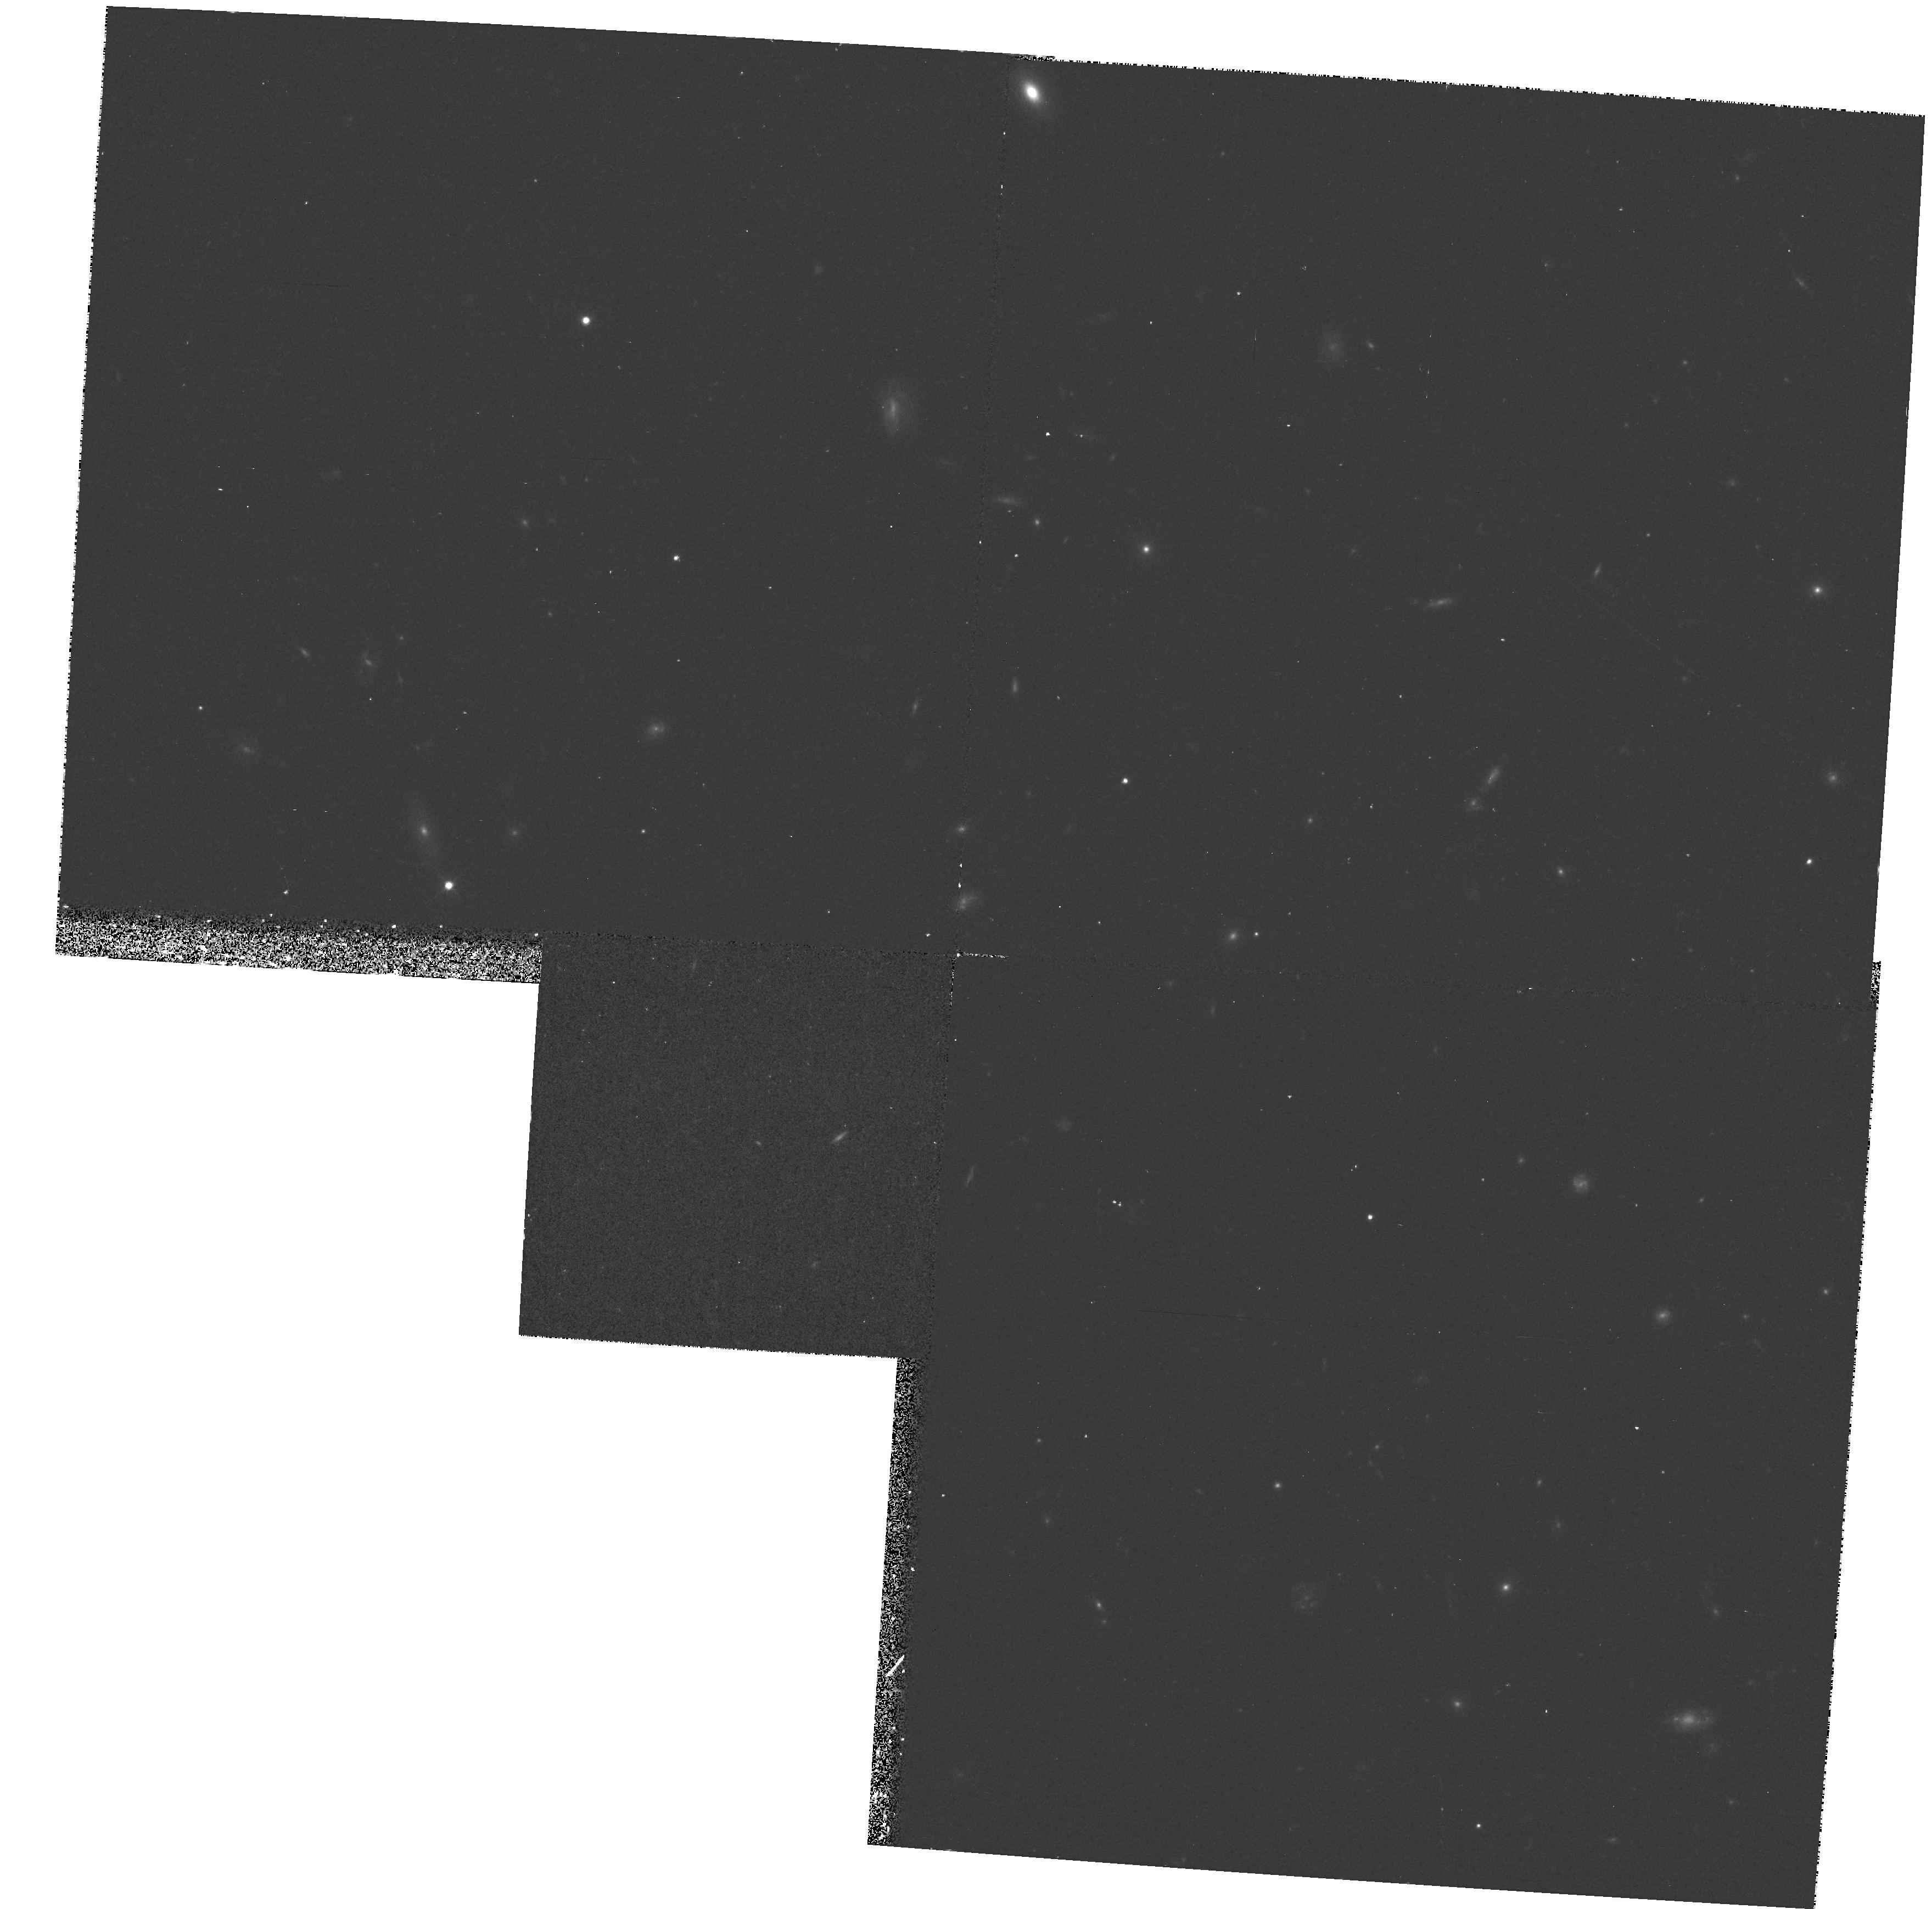
Target: HDF-DUMMY. Instrument: WFPC2/PC. Filter: F814W. Exposure: 18 min. Observation ID: hst_7588_11_wfpc2_pc_f814w_u40y11

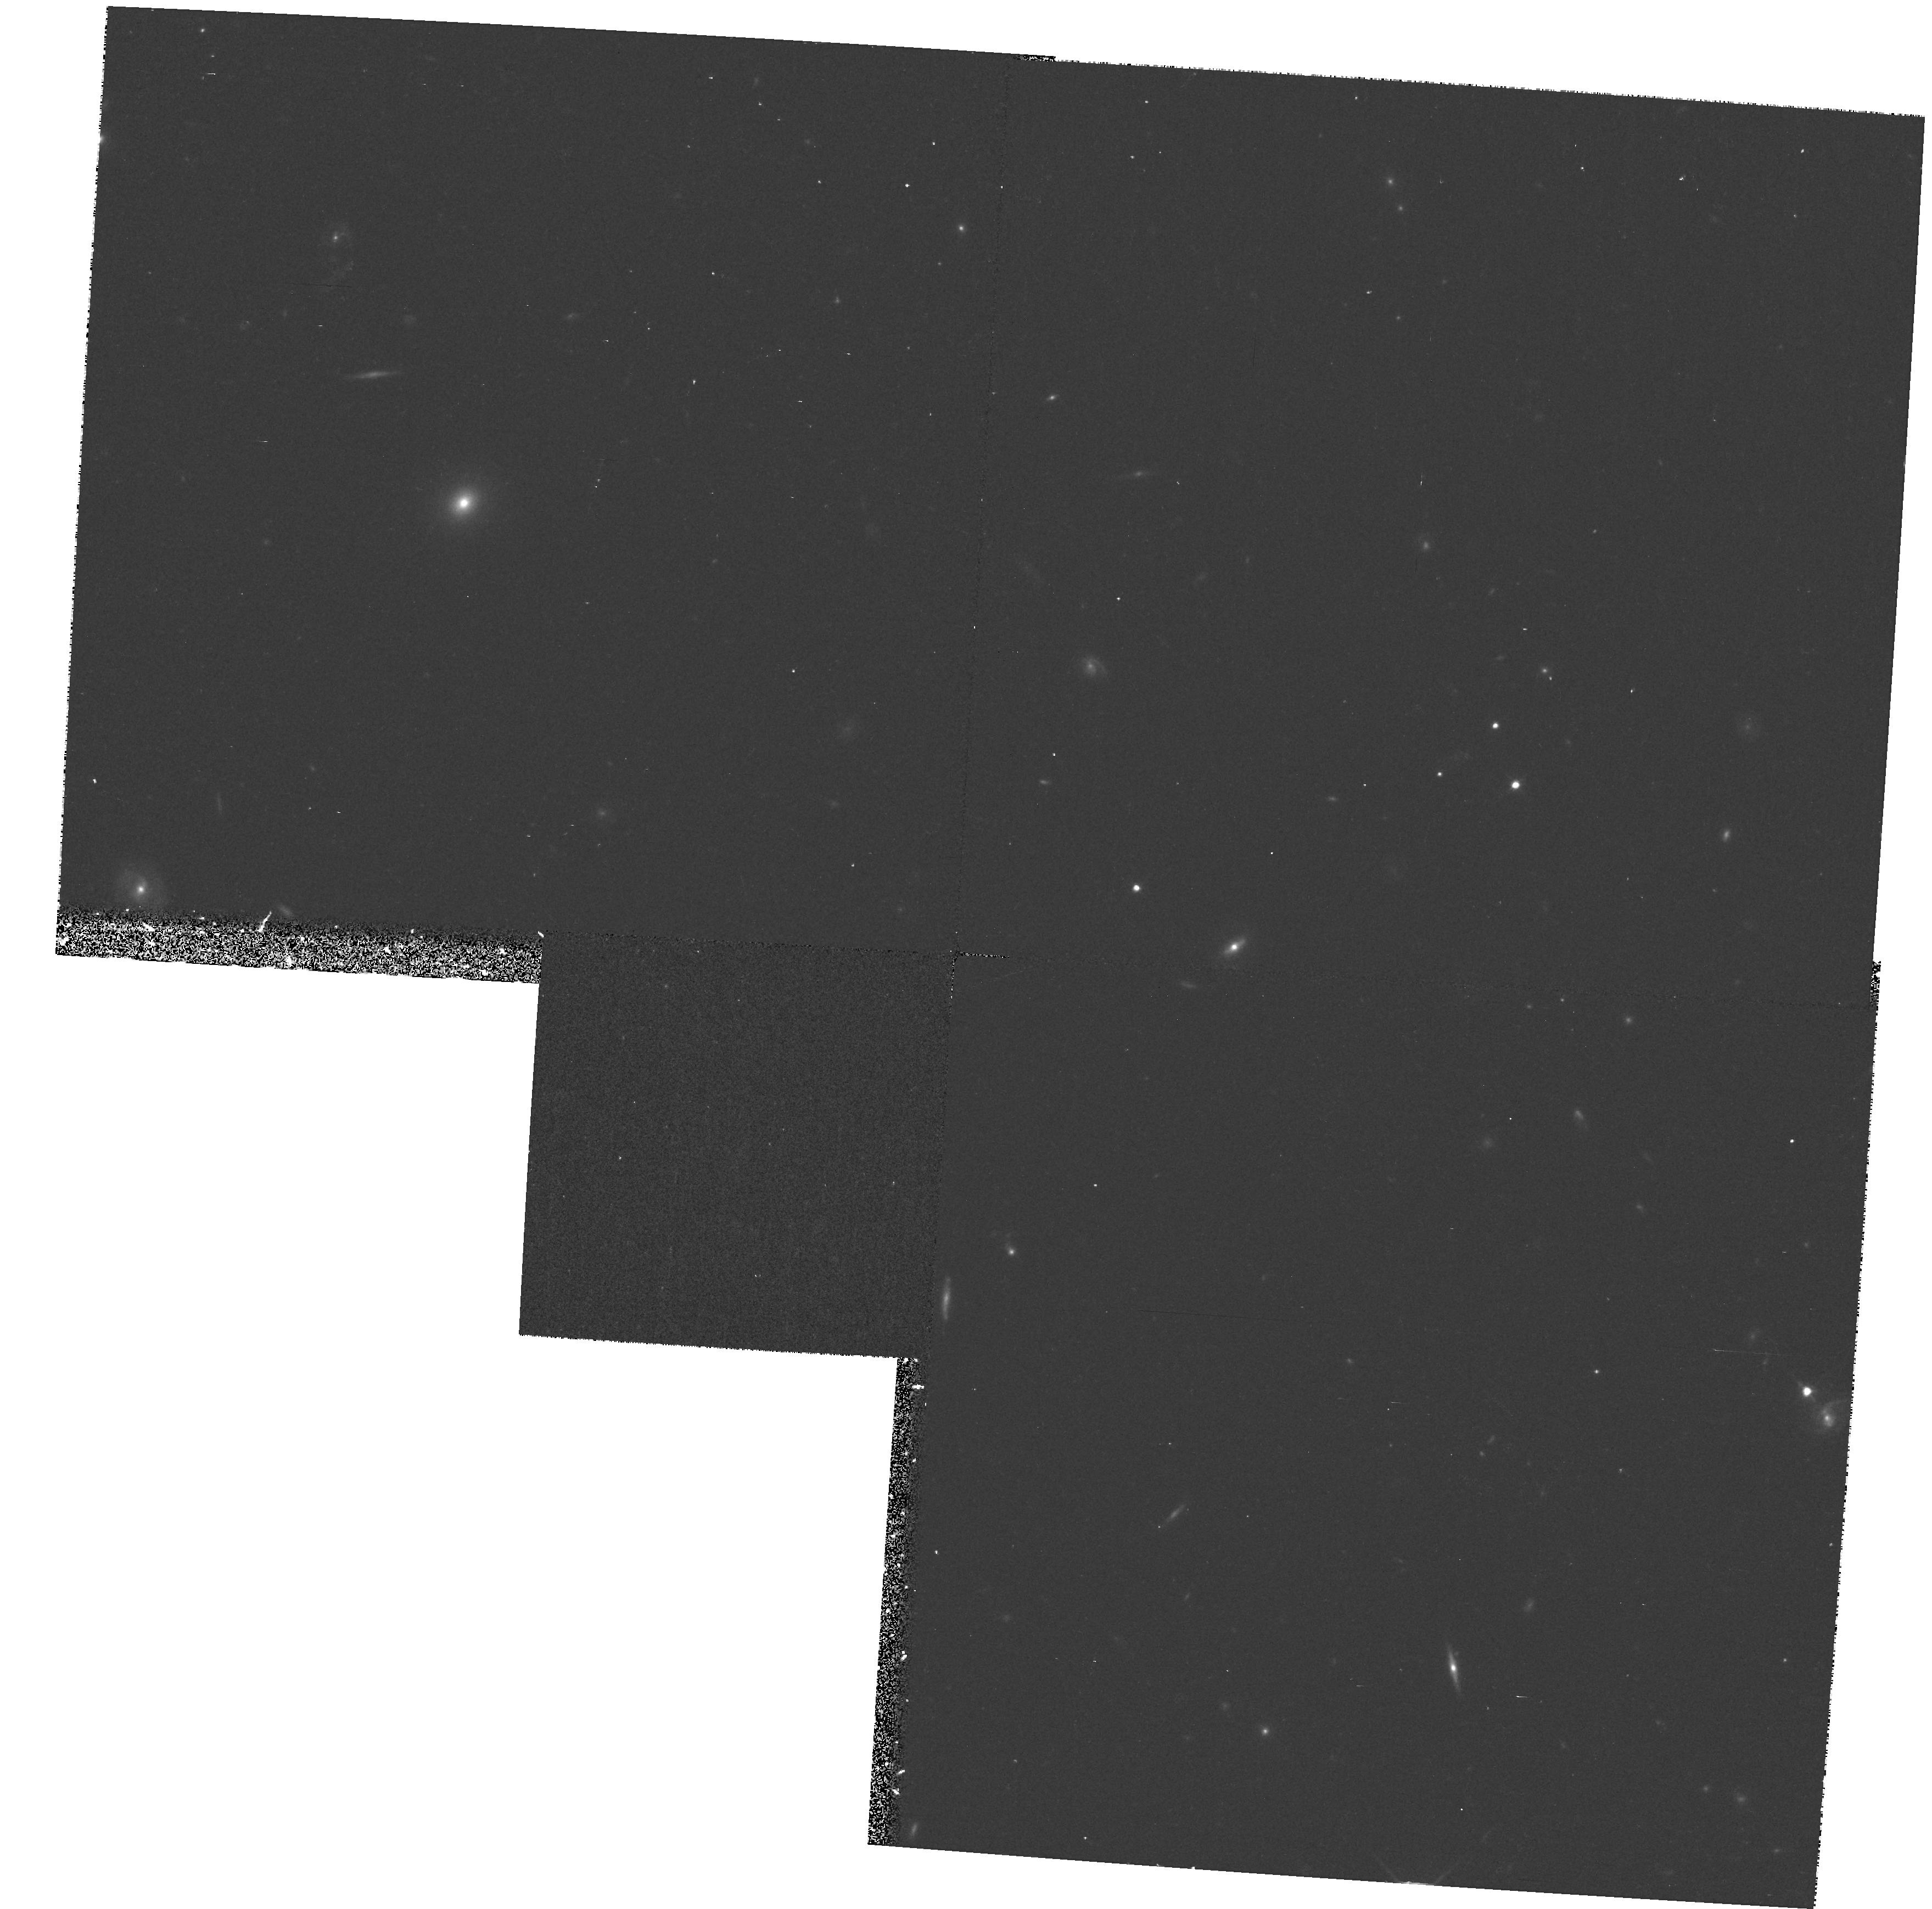
Target: SN1997A1. Instrument: WFPC2/PC. Filter: F814W. Exposure: 20 min. Observation ID: hst_7588_17_wfpc2_pc_f814w_u40y17

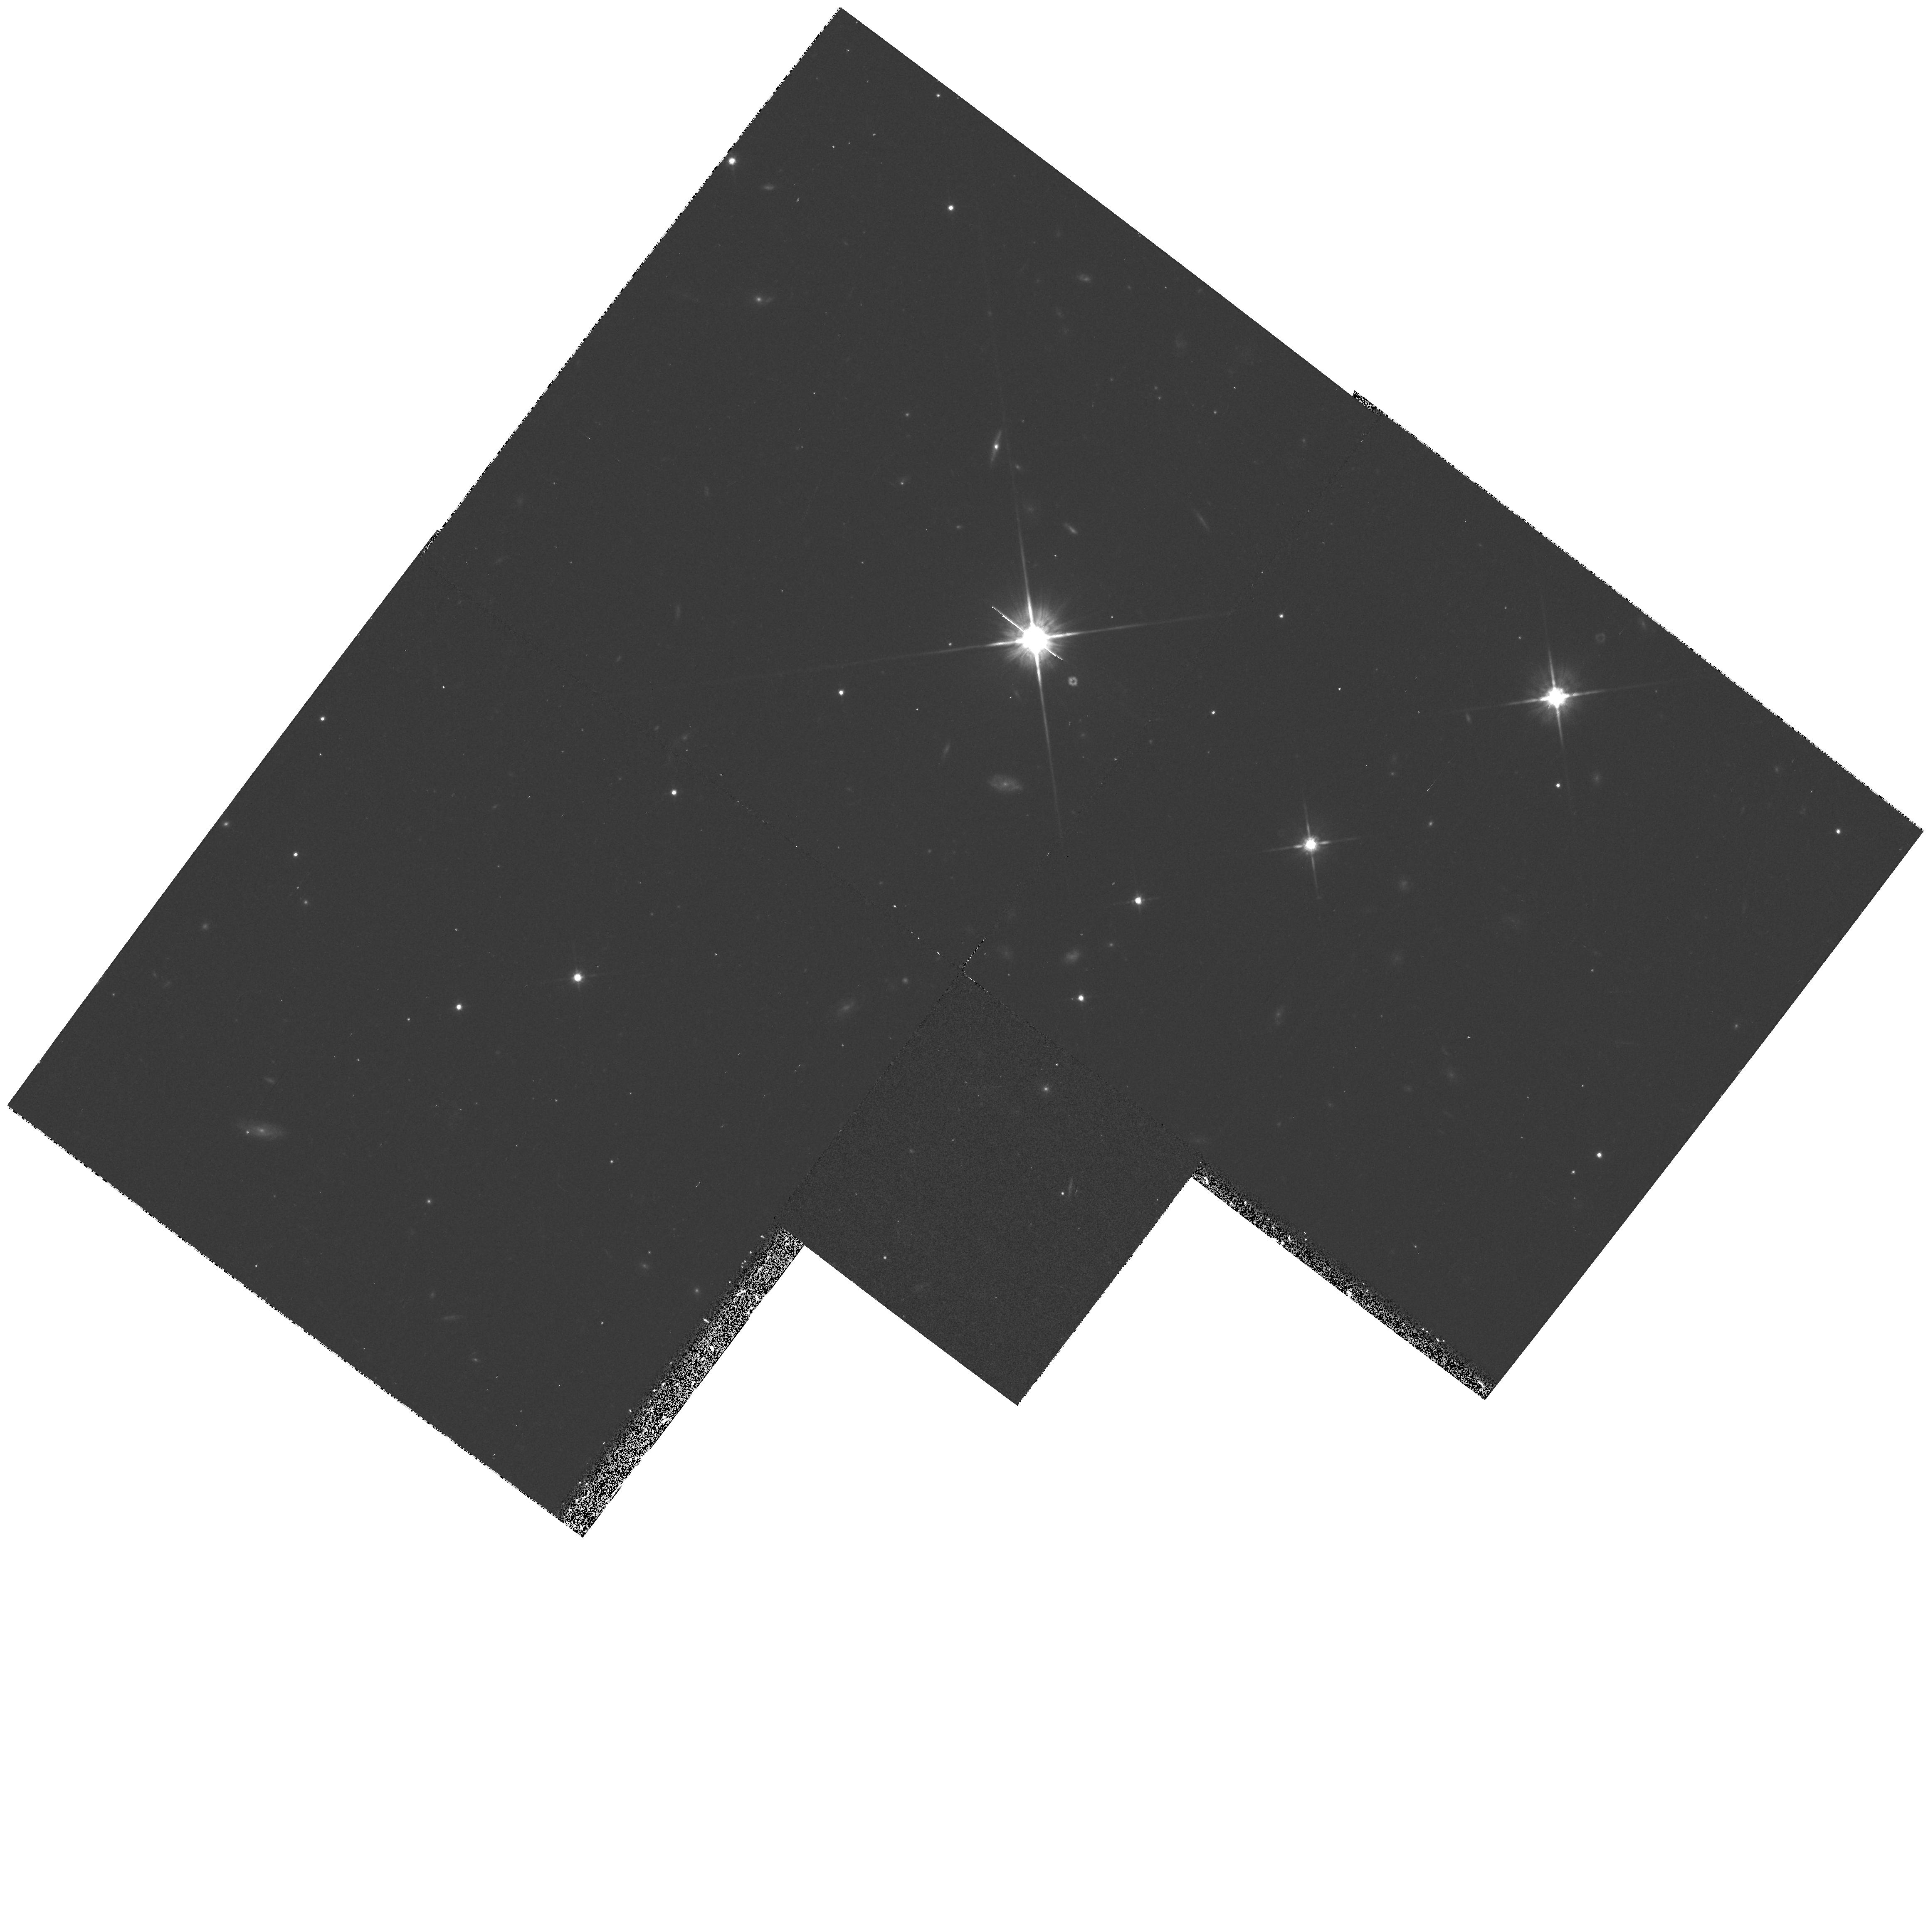
Target: SN1997A4. Instrument: WFPC2/PC. Filter: F814W. Exposure: 27 min. Observation ID: hst_7588_42_wfpc2_pc_f814w_u40y42

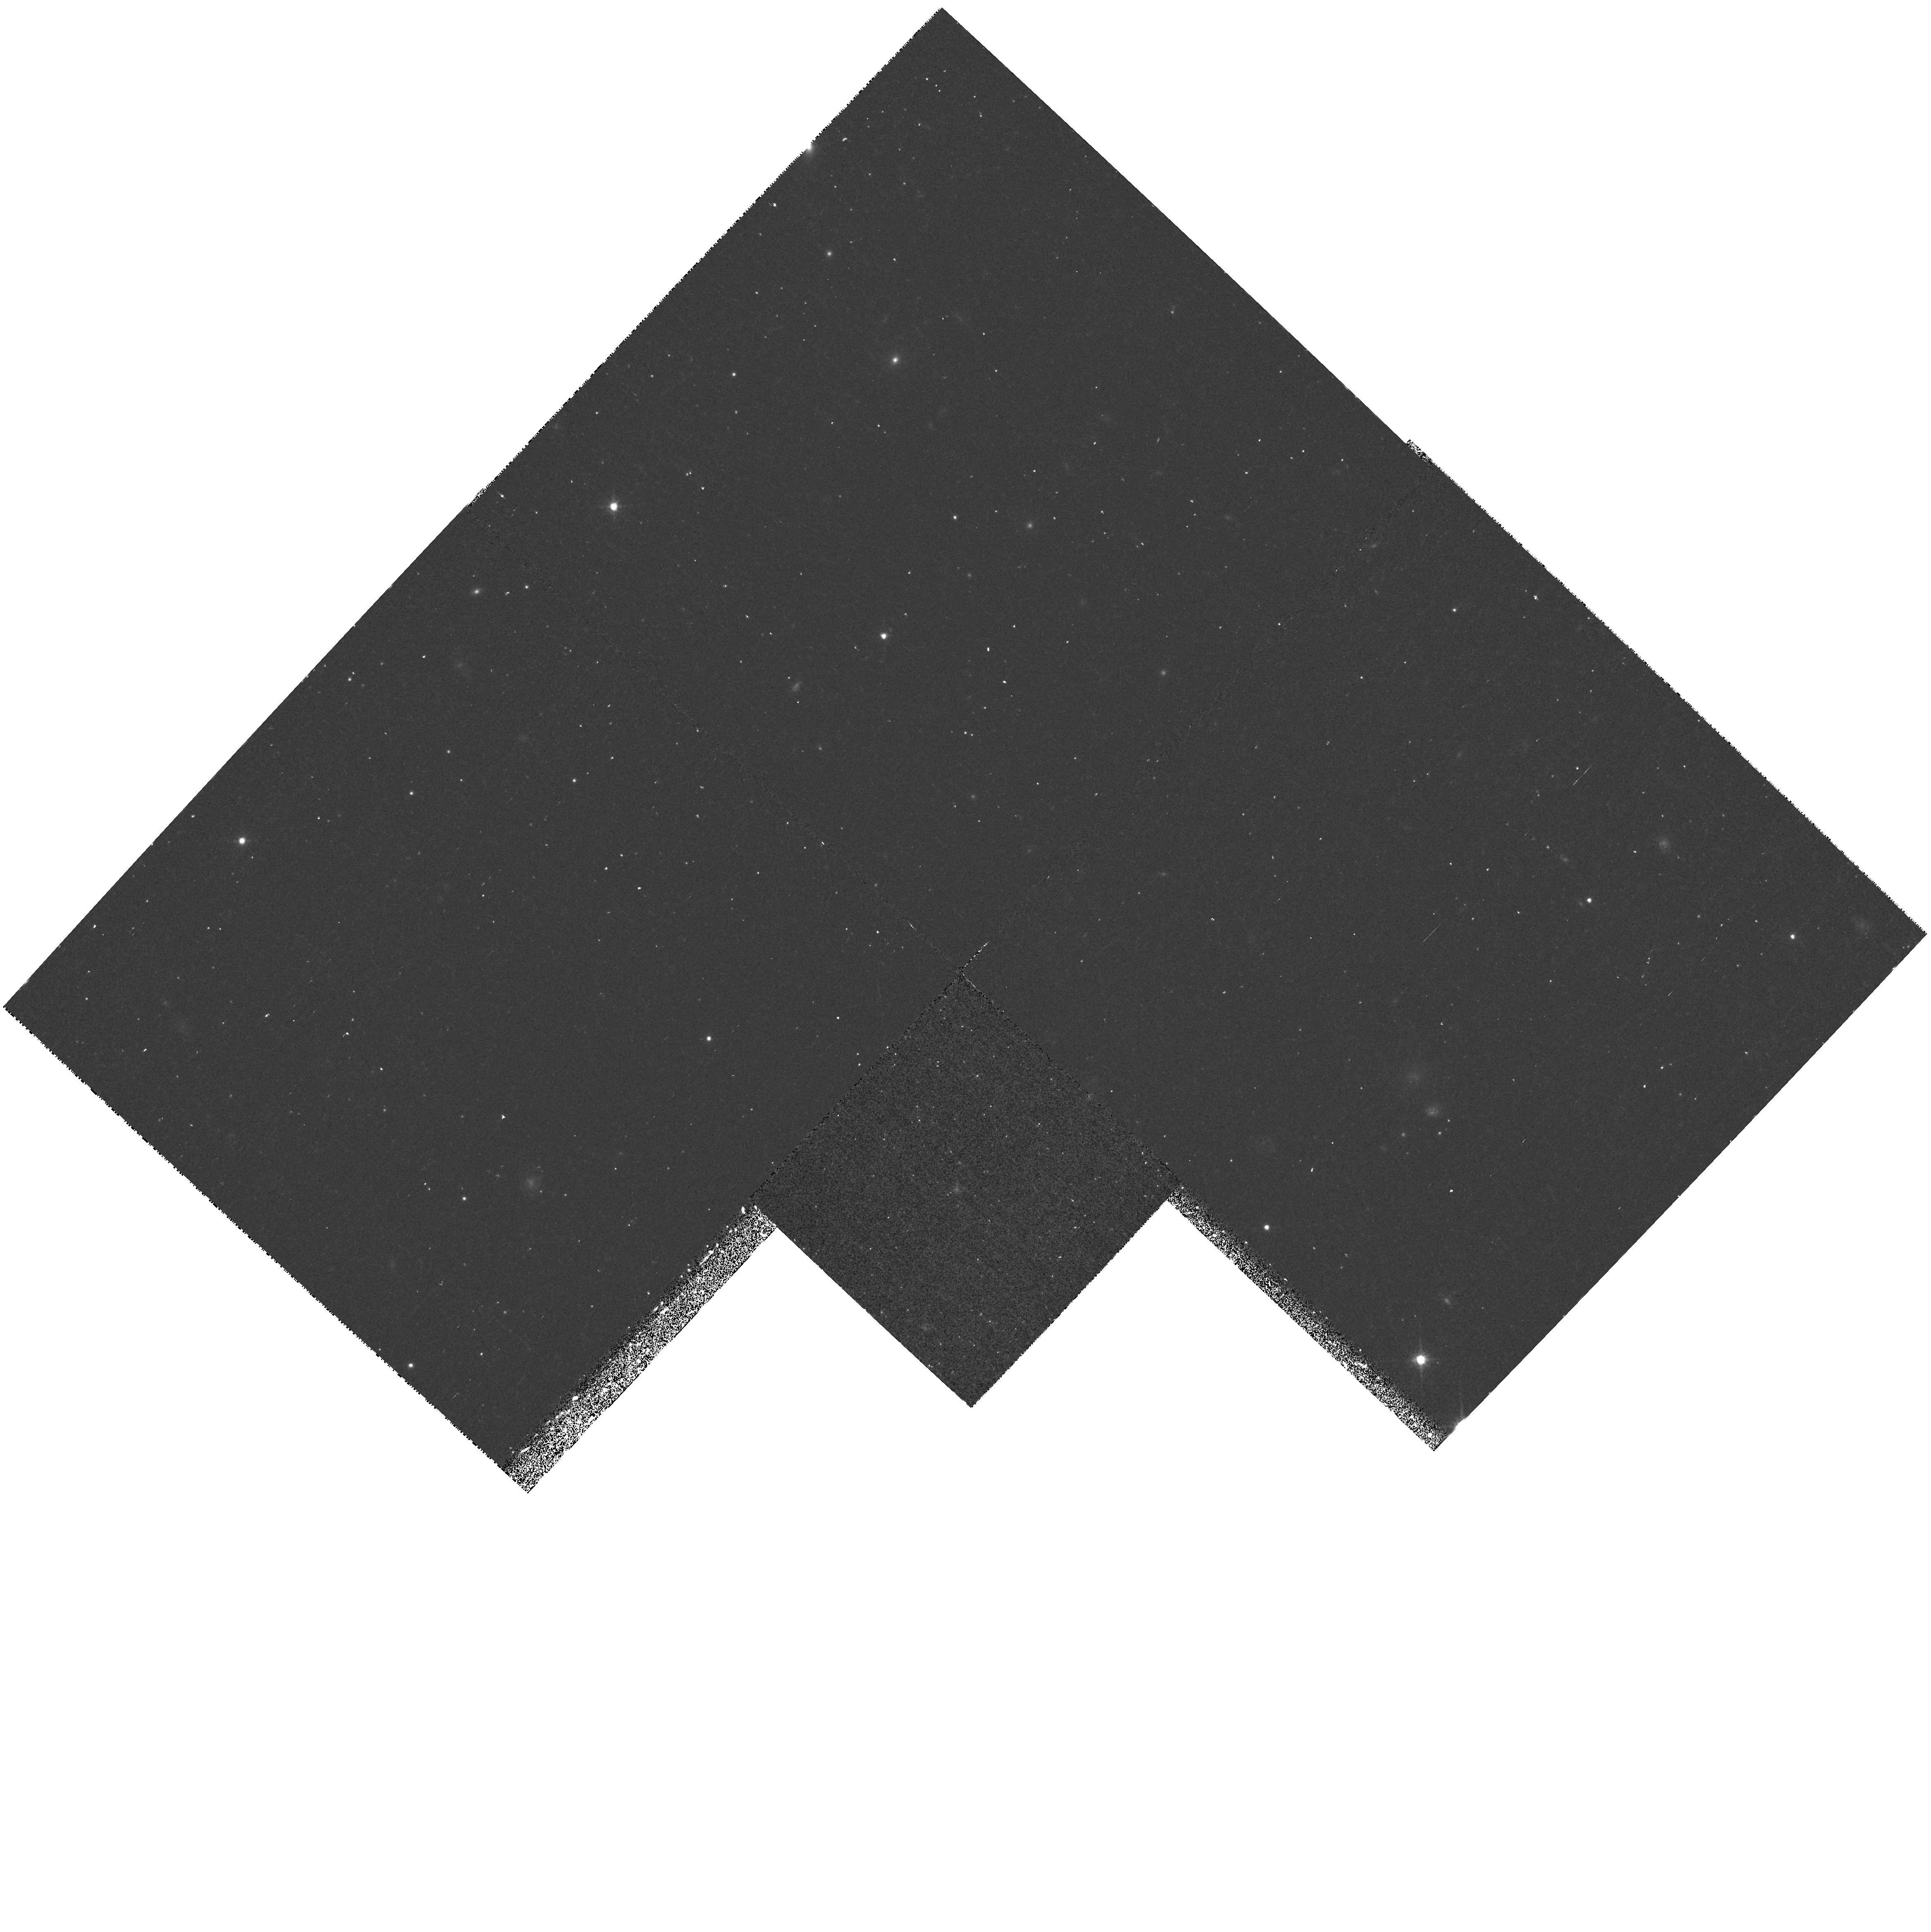
Target: SN1997A3. Instrument: WFPC2/PC. Filter: F850LP. Exposure: 37 min. Observation ID: hst_7588_33_wfpc2_pc_f850lp_u40y33

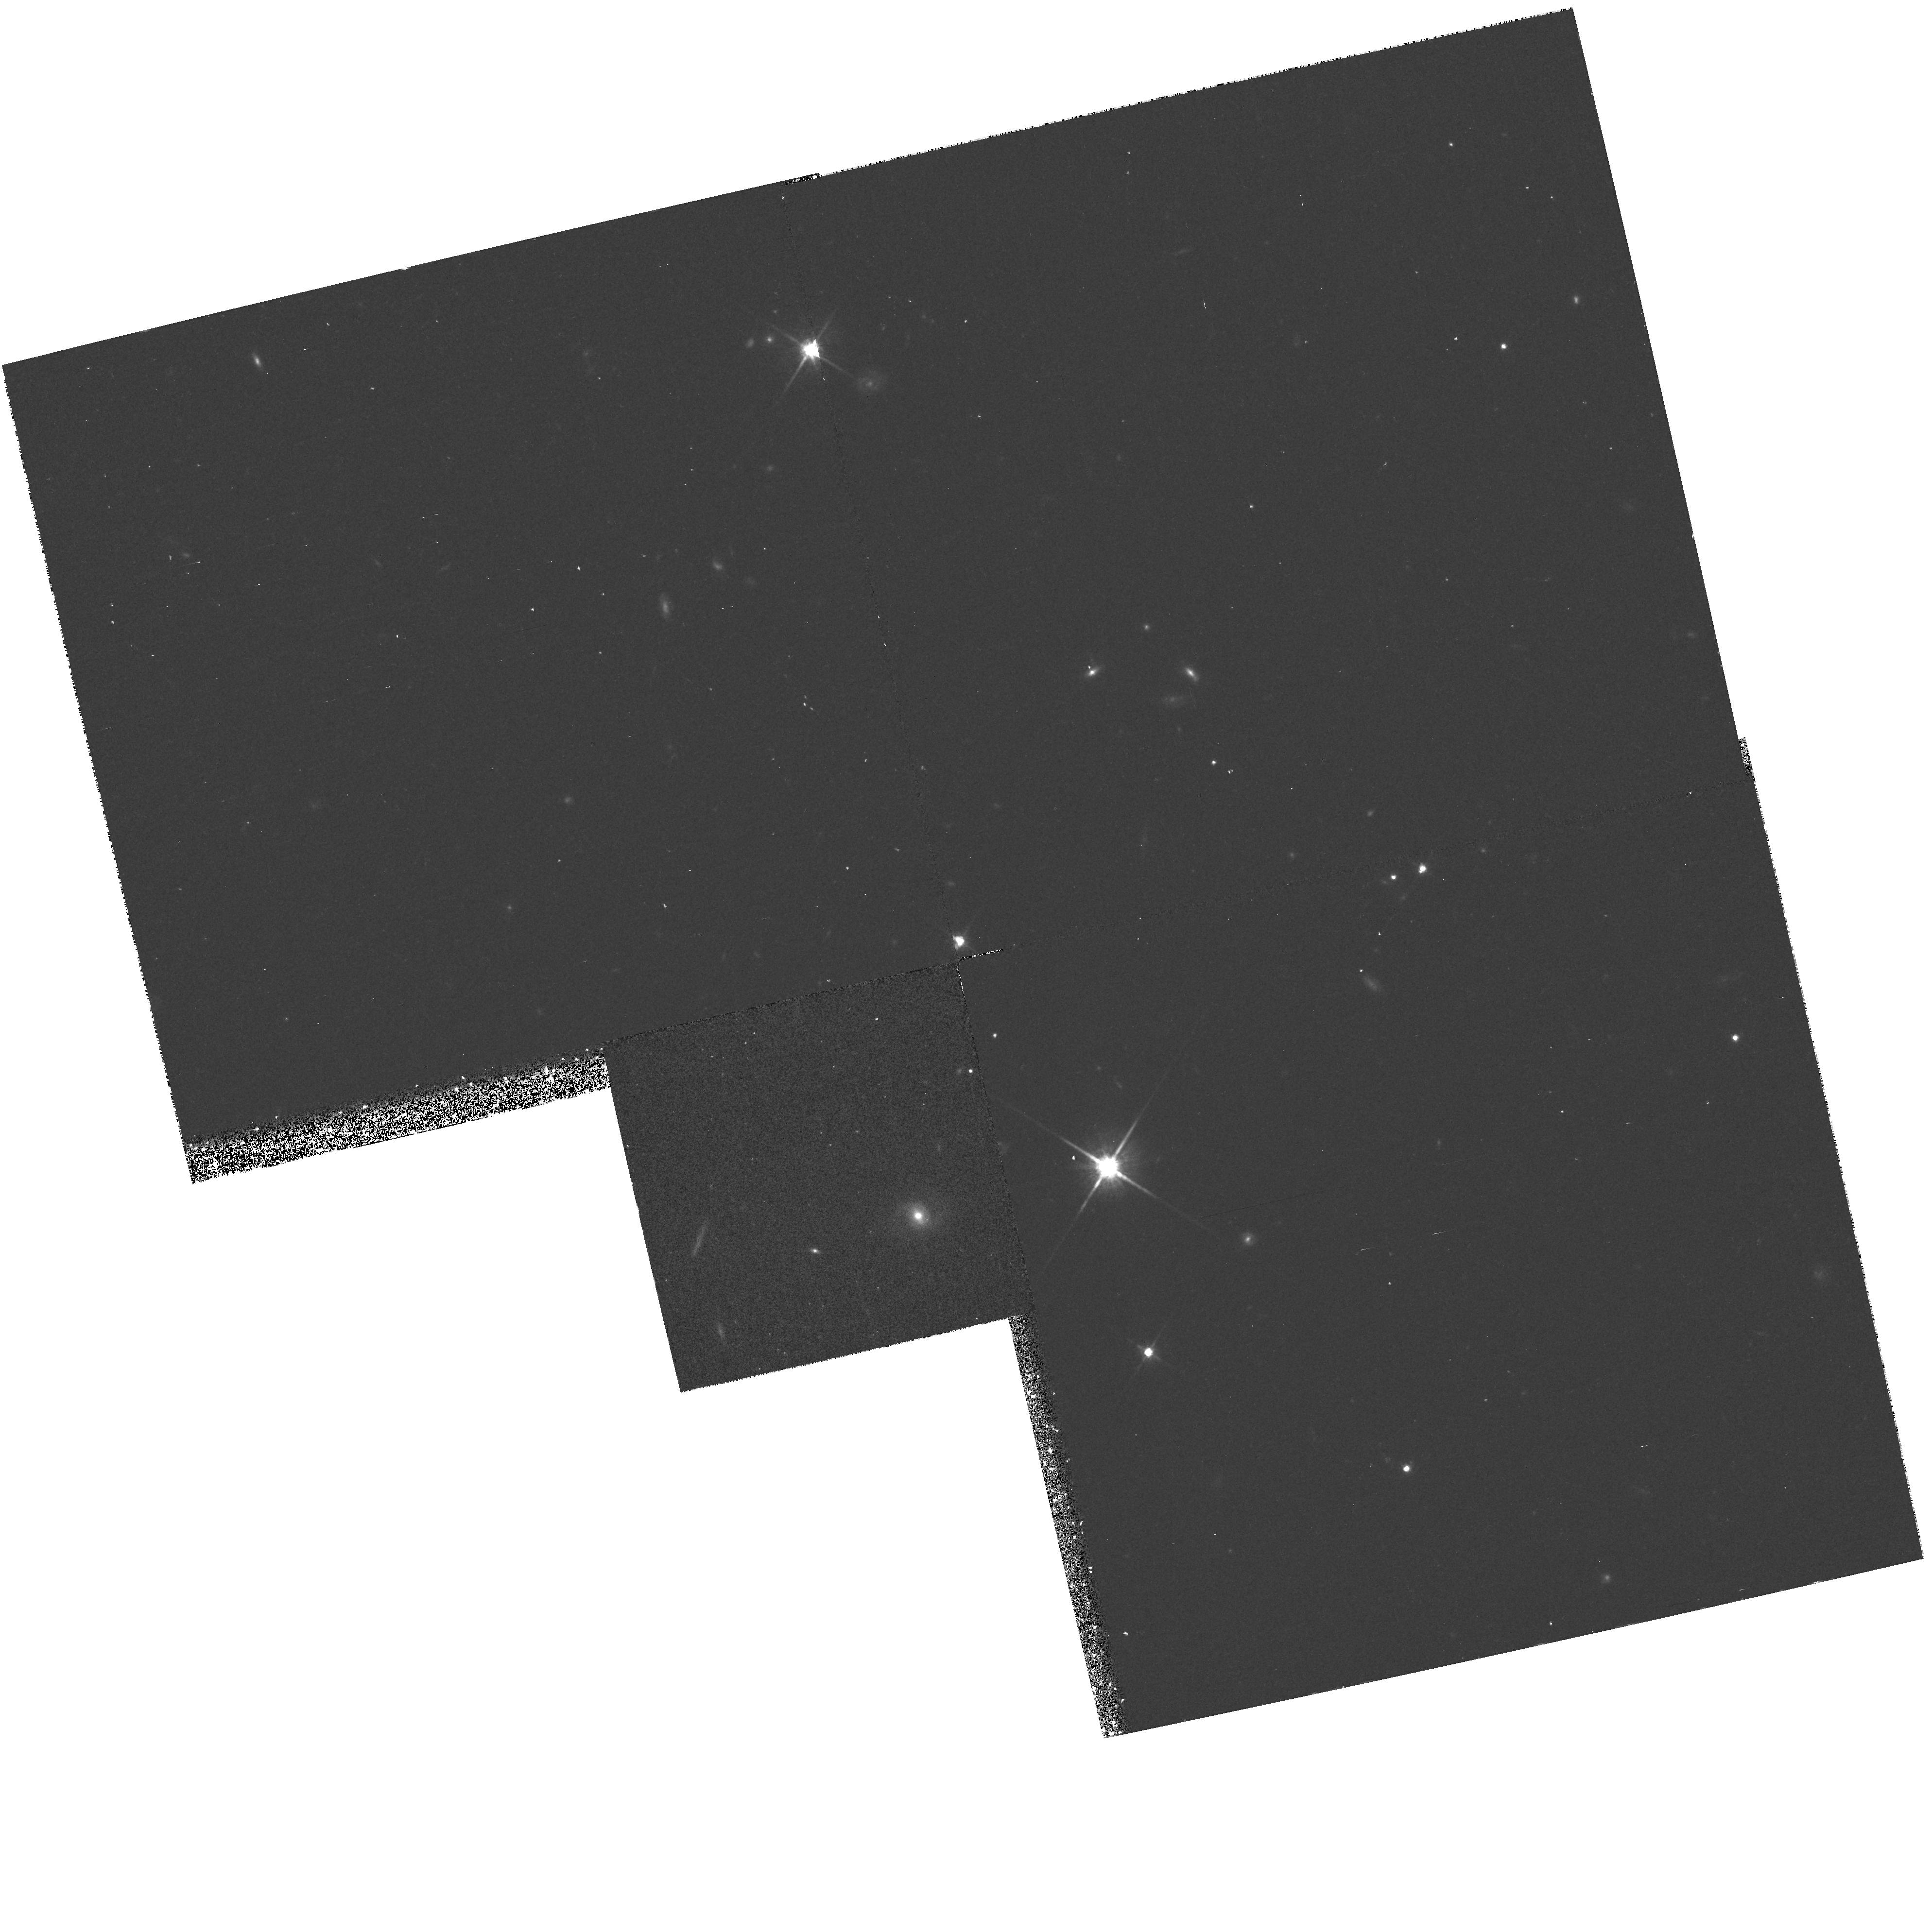
Target: SN1997A2. Instrument: WFPC2/PC. Filter: F814W. Exposure: 18 min. Observation ID: hst_7588_22_wfpc2_pc_f814w_u40y22

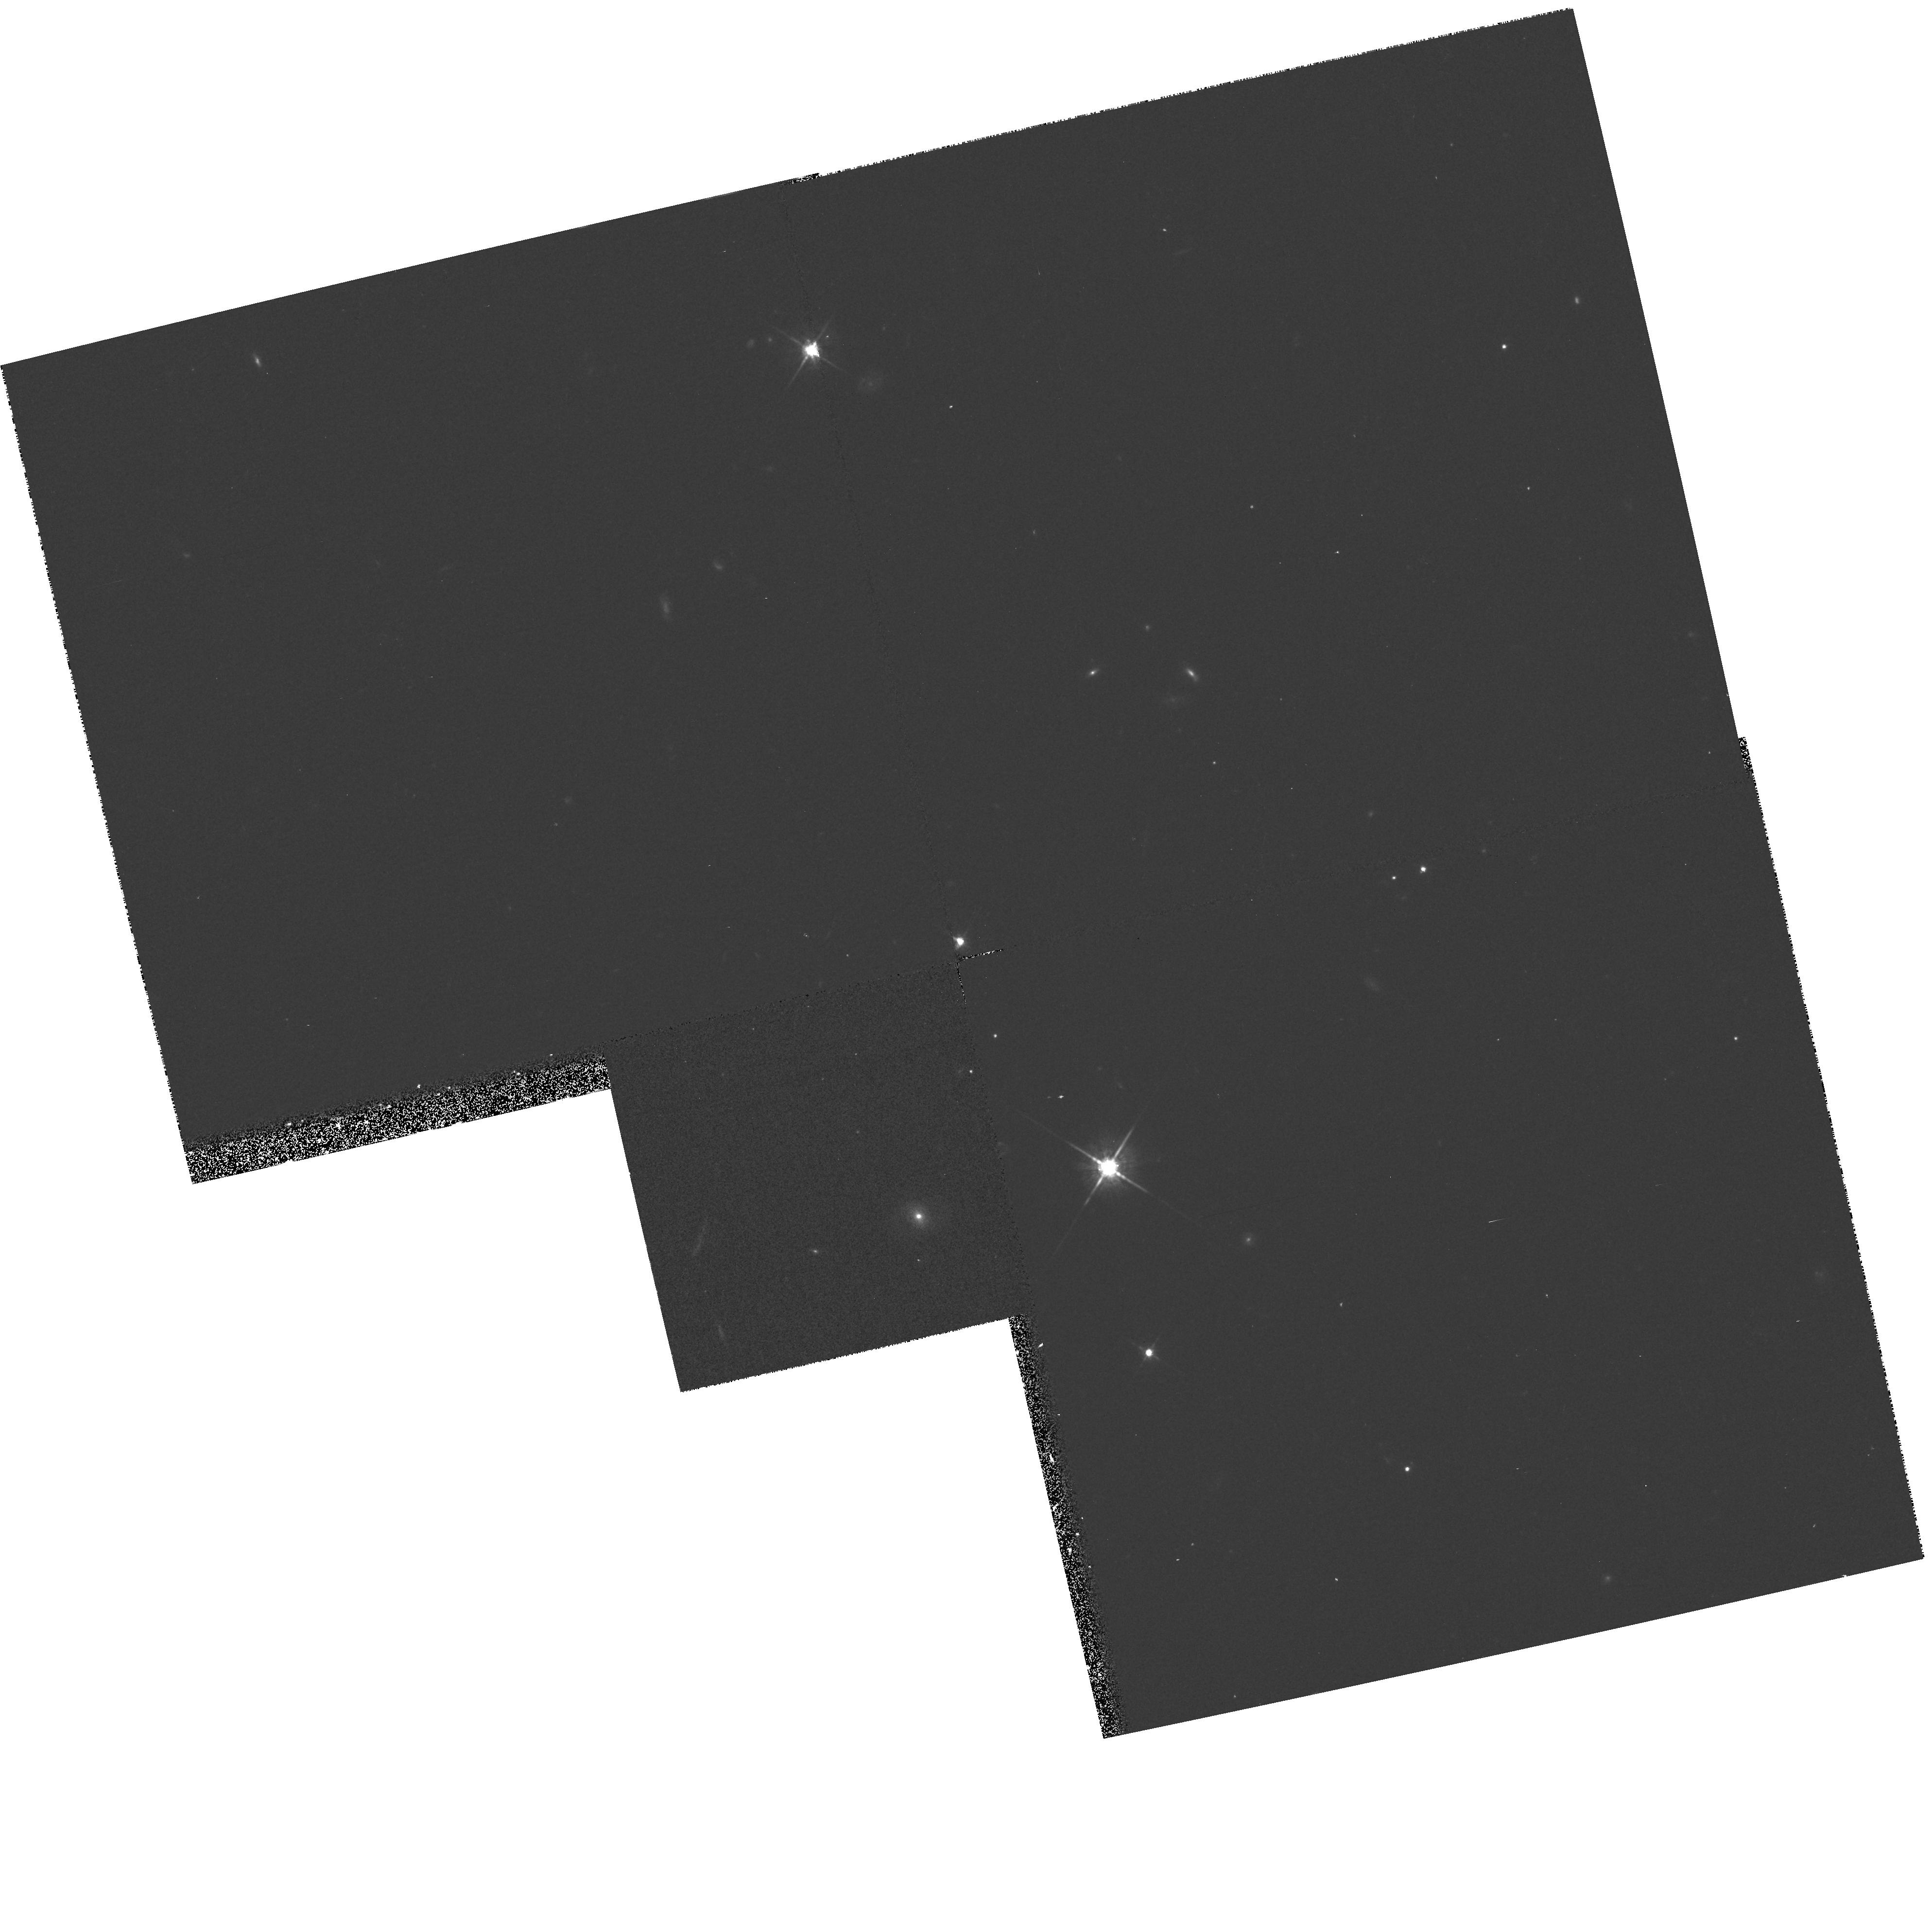
Target: SN1997A2. Instrument: WFPC2/PC. Filter: F675W. Exposure: 13 min. Observation ID: hst_7588_22_wfpc2_pc_f675w_u40y22

Measuring q0 With Type Ia Supernovae (PI: Schmidt, Brian)

This cycle 6 DD program is the first step in a program that will be pursued in Cycle 7 and beyond to use HST to obtain photometry of 35 distant SNe Ia at redshifts 0.45 < z < 1.0, producing a precise Hubble diagram from which we can measure cosmic deceleration and global curvature of the universe. Our team has gathered a large sample of nearby SNe Ia and has demonstrated that SNe Ia can provide accurate relative distances to objects at these redshifts, free of systematic effects caused by reddening, Malmquist bias, K-corrections, and evolution. HST can make an essential contribution by providing photometry with substantially higher precision and better temporal coverage than can be obtained from the ground. Our group has independently developed methods for the rapid identification of high redshift supernova candidates at z ~ 0.5, discovering 20 high-z objects in the past year, and will be instituting even higher redshift searches in the coming year. We follow up our discoveries within 48 hours with photometry and spectroscopy to classify the objects and measure their redshifts, enabling us to quickly select suitable HST targets. Simulations demonstrate that for maximum efficiency we should observe each SN at 6 epochs during the 43 days following maximum light, and then obtain an image of the host galaxies after the SN has faded for accurate galaxy subtraction. This observing program will allow us to measure q_0 to better than Sigma = 0.1, and enable us to separate the effects of curvature and deceleration.